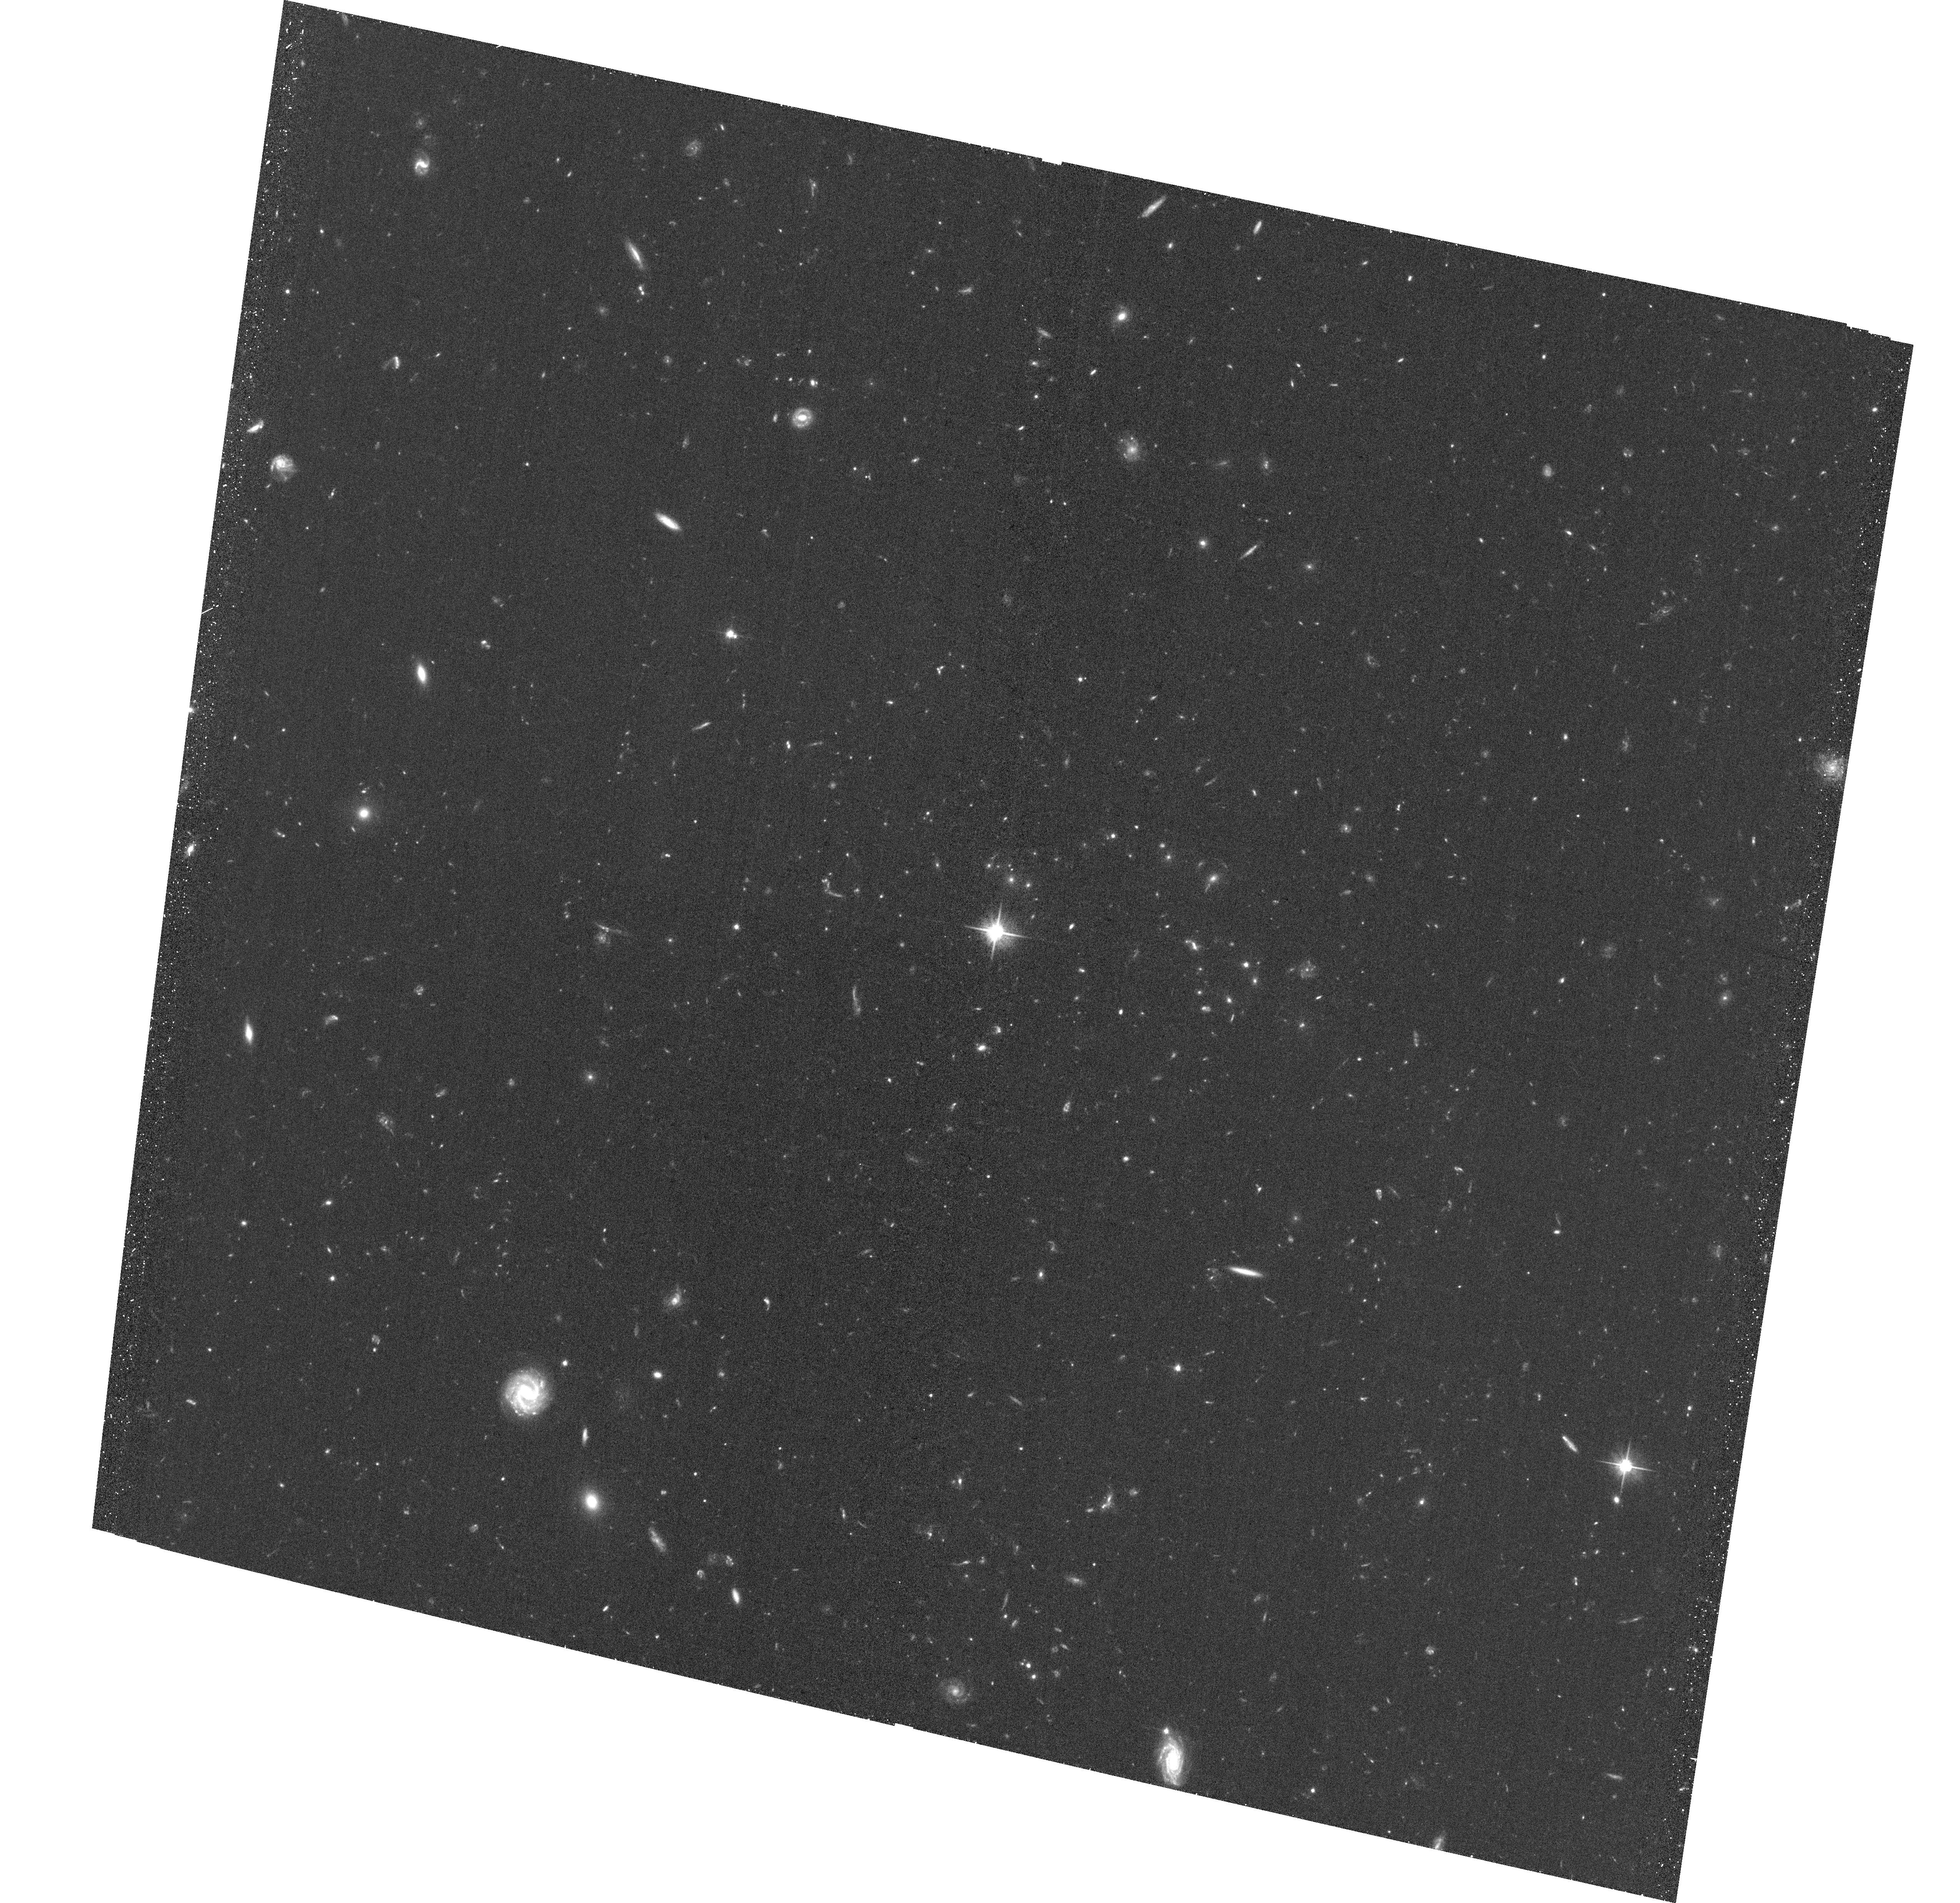
Target: SPT-CLJ0339-4545. Instrument: ACS/WFC. Filter: F606W. Exposure: 35 min. Observation ID: hst_13412_0y_acs_wfc_f606w_jccd0y

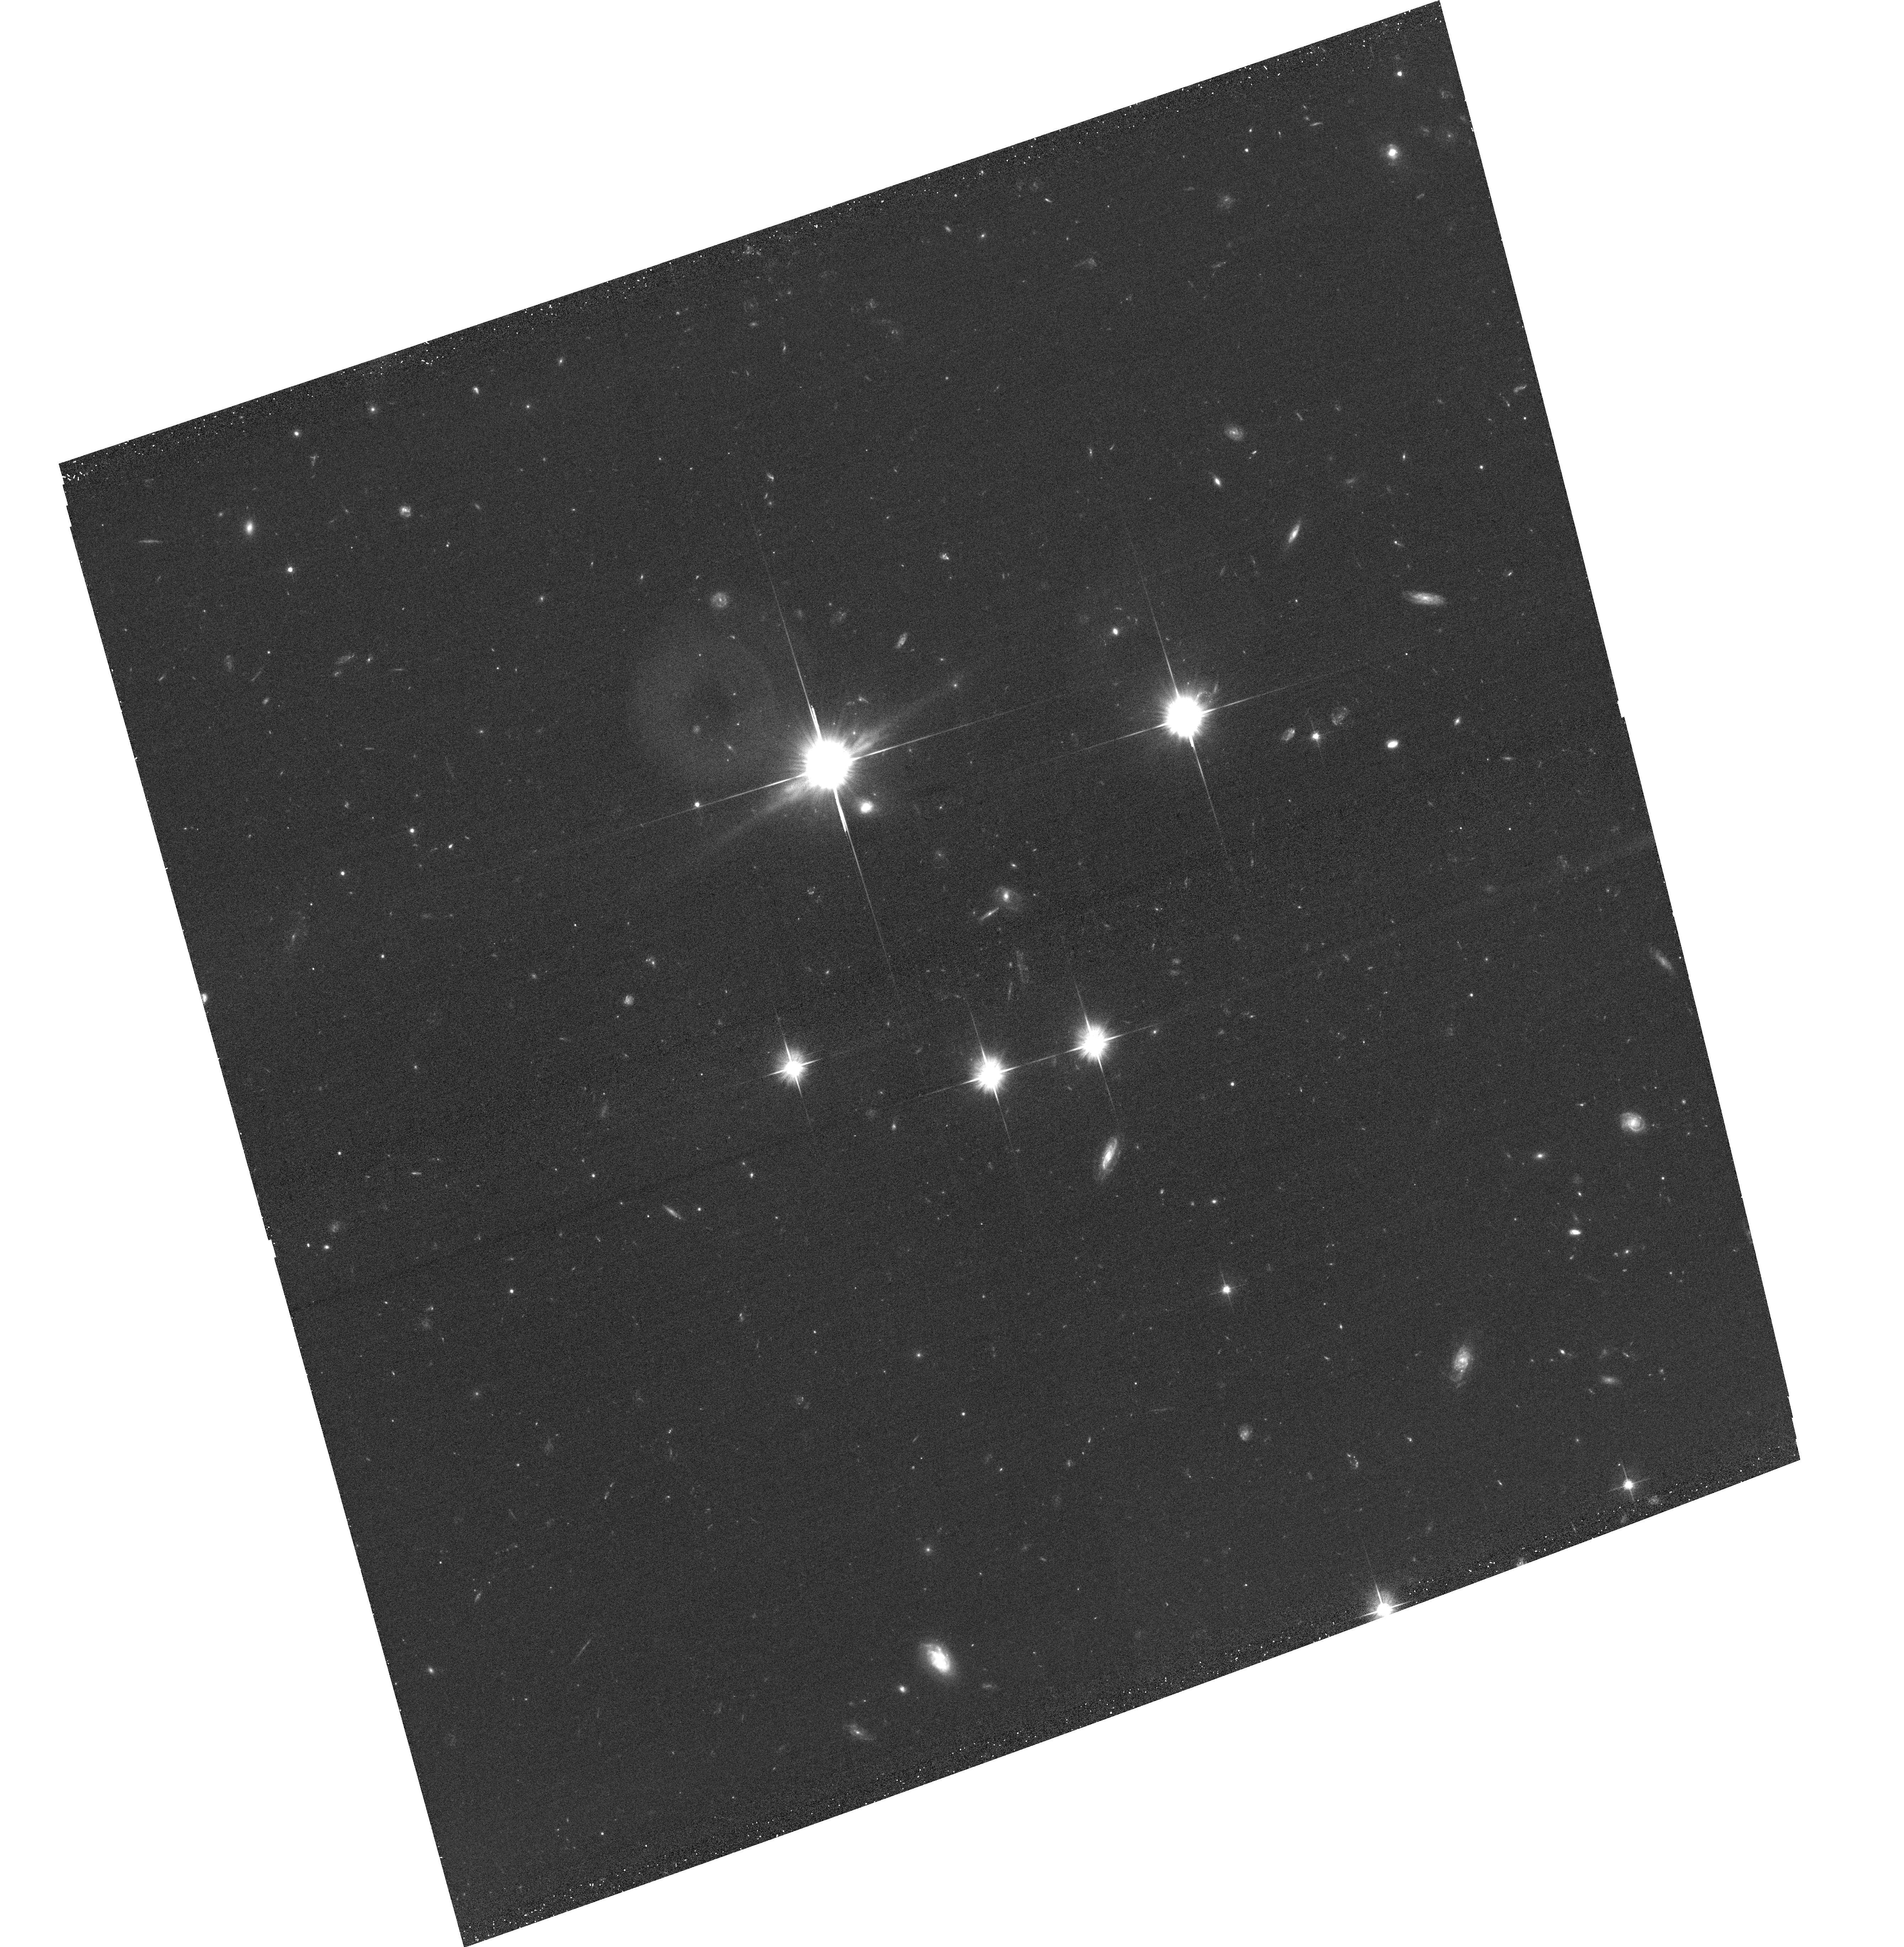
Target: SPT-CLJ2321-5419. Instrument: ACS/WFC. Filter: F606W. Exposure: 24 min. Observation ID: hst_13412_0n_acs_wfc_f606w_jccd0n

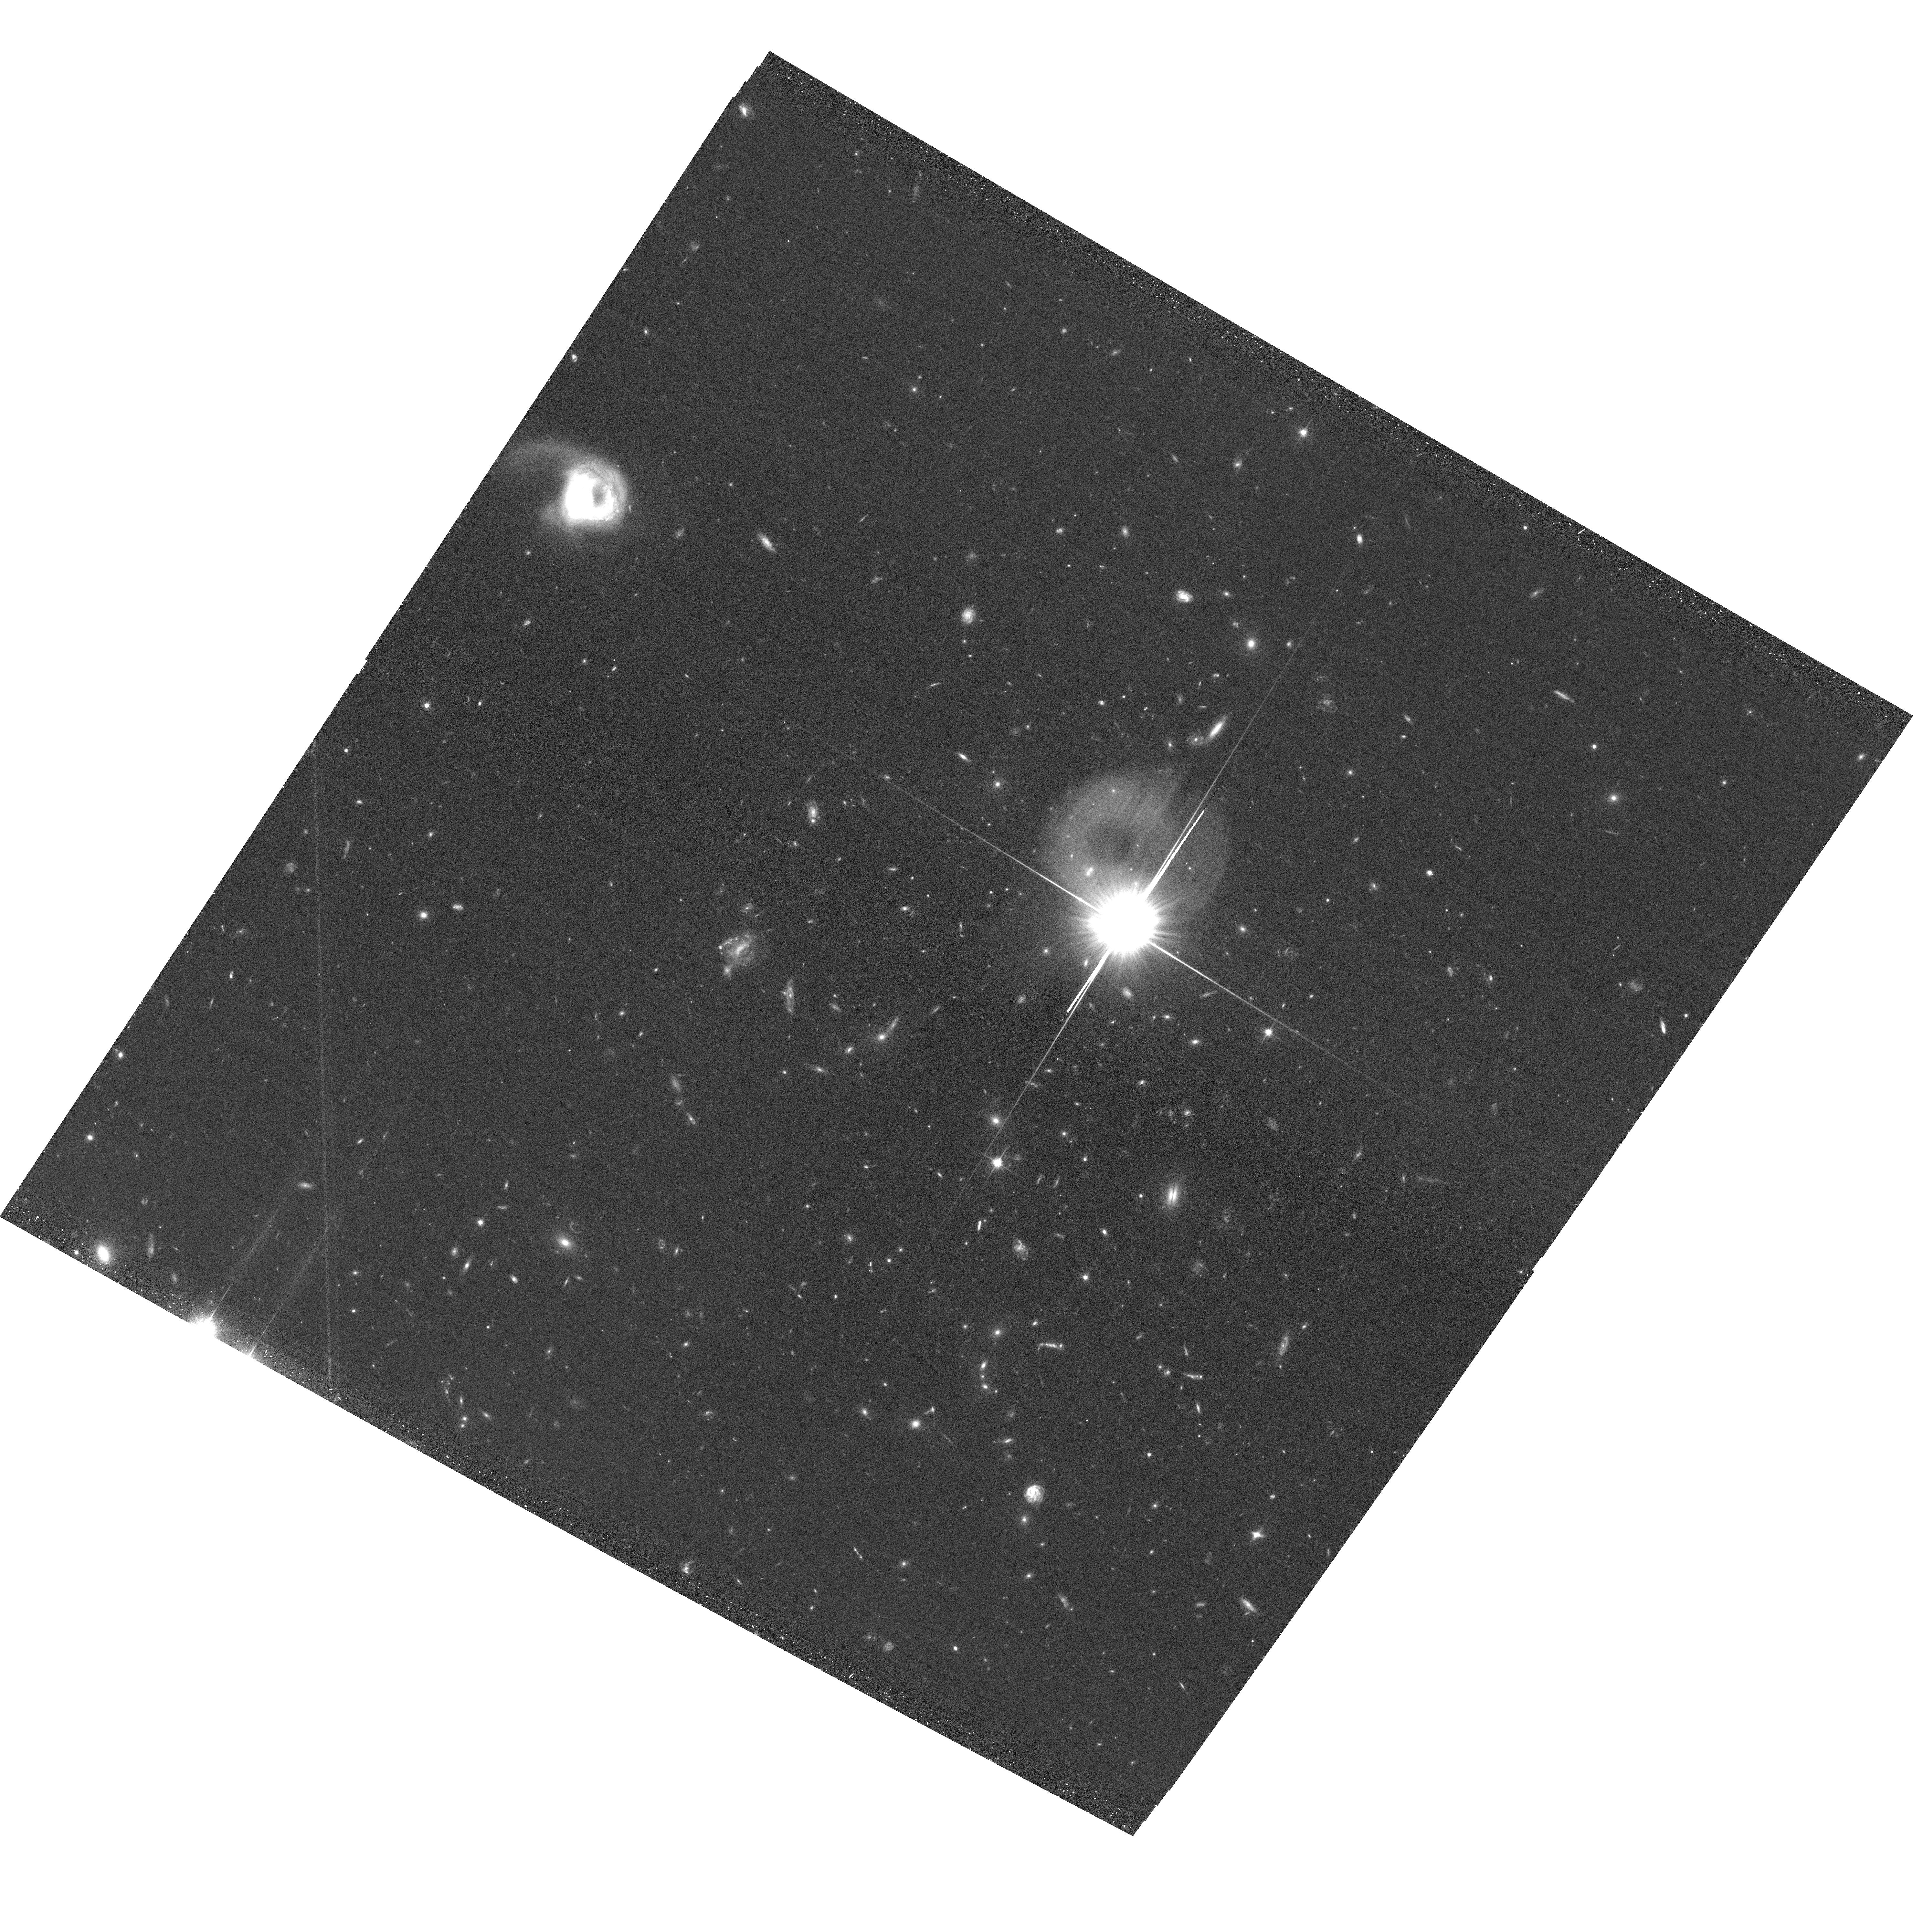
Target: SPT-CLJ0422-4608. Instrument: ACS/WFC. Filter: F606W. Exposure: 24 min. Observation ID: hst_13412_1b_acs_wfc_f606w_jccd1b

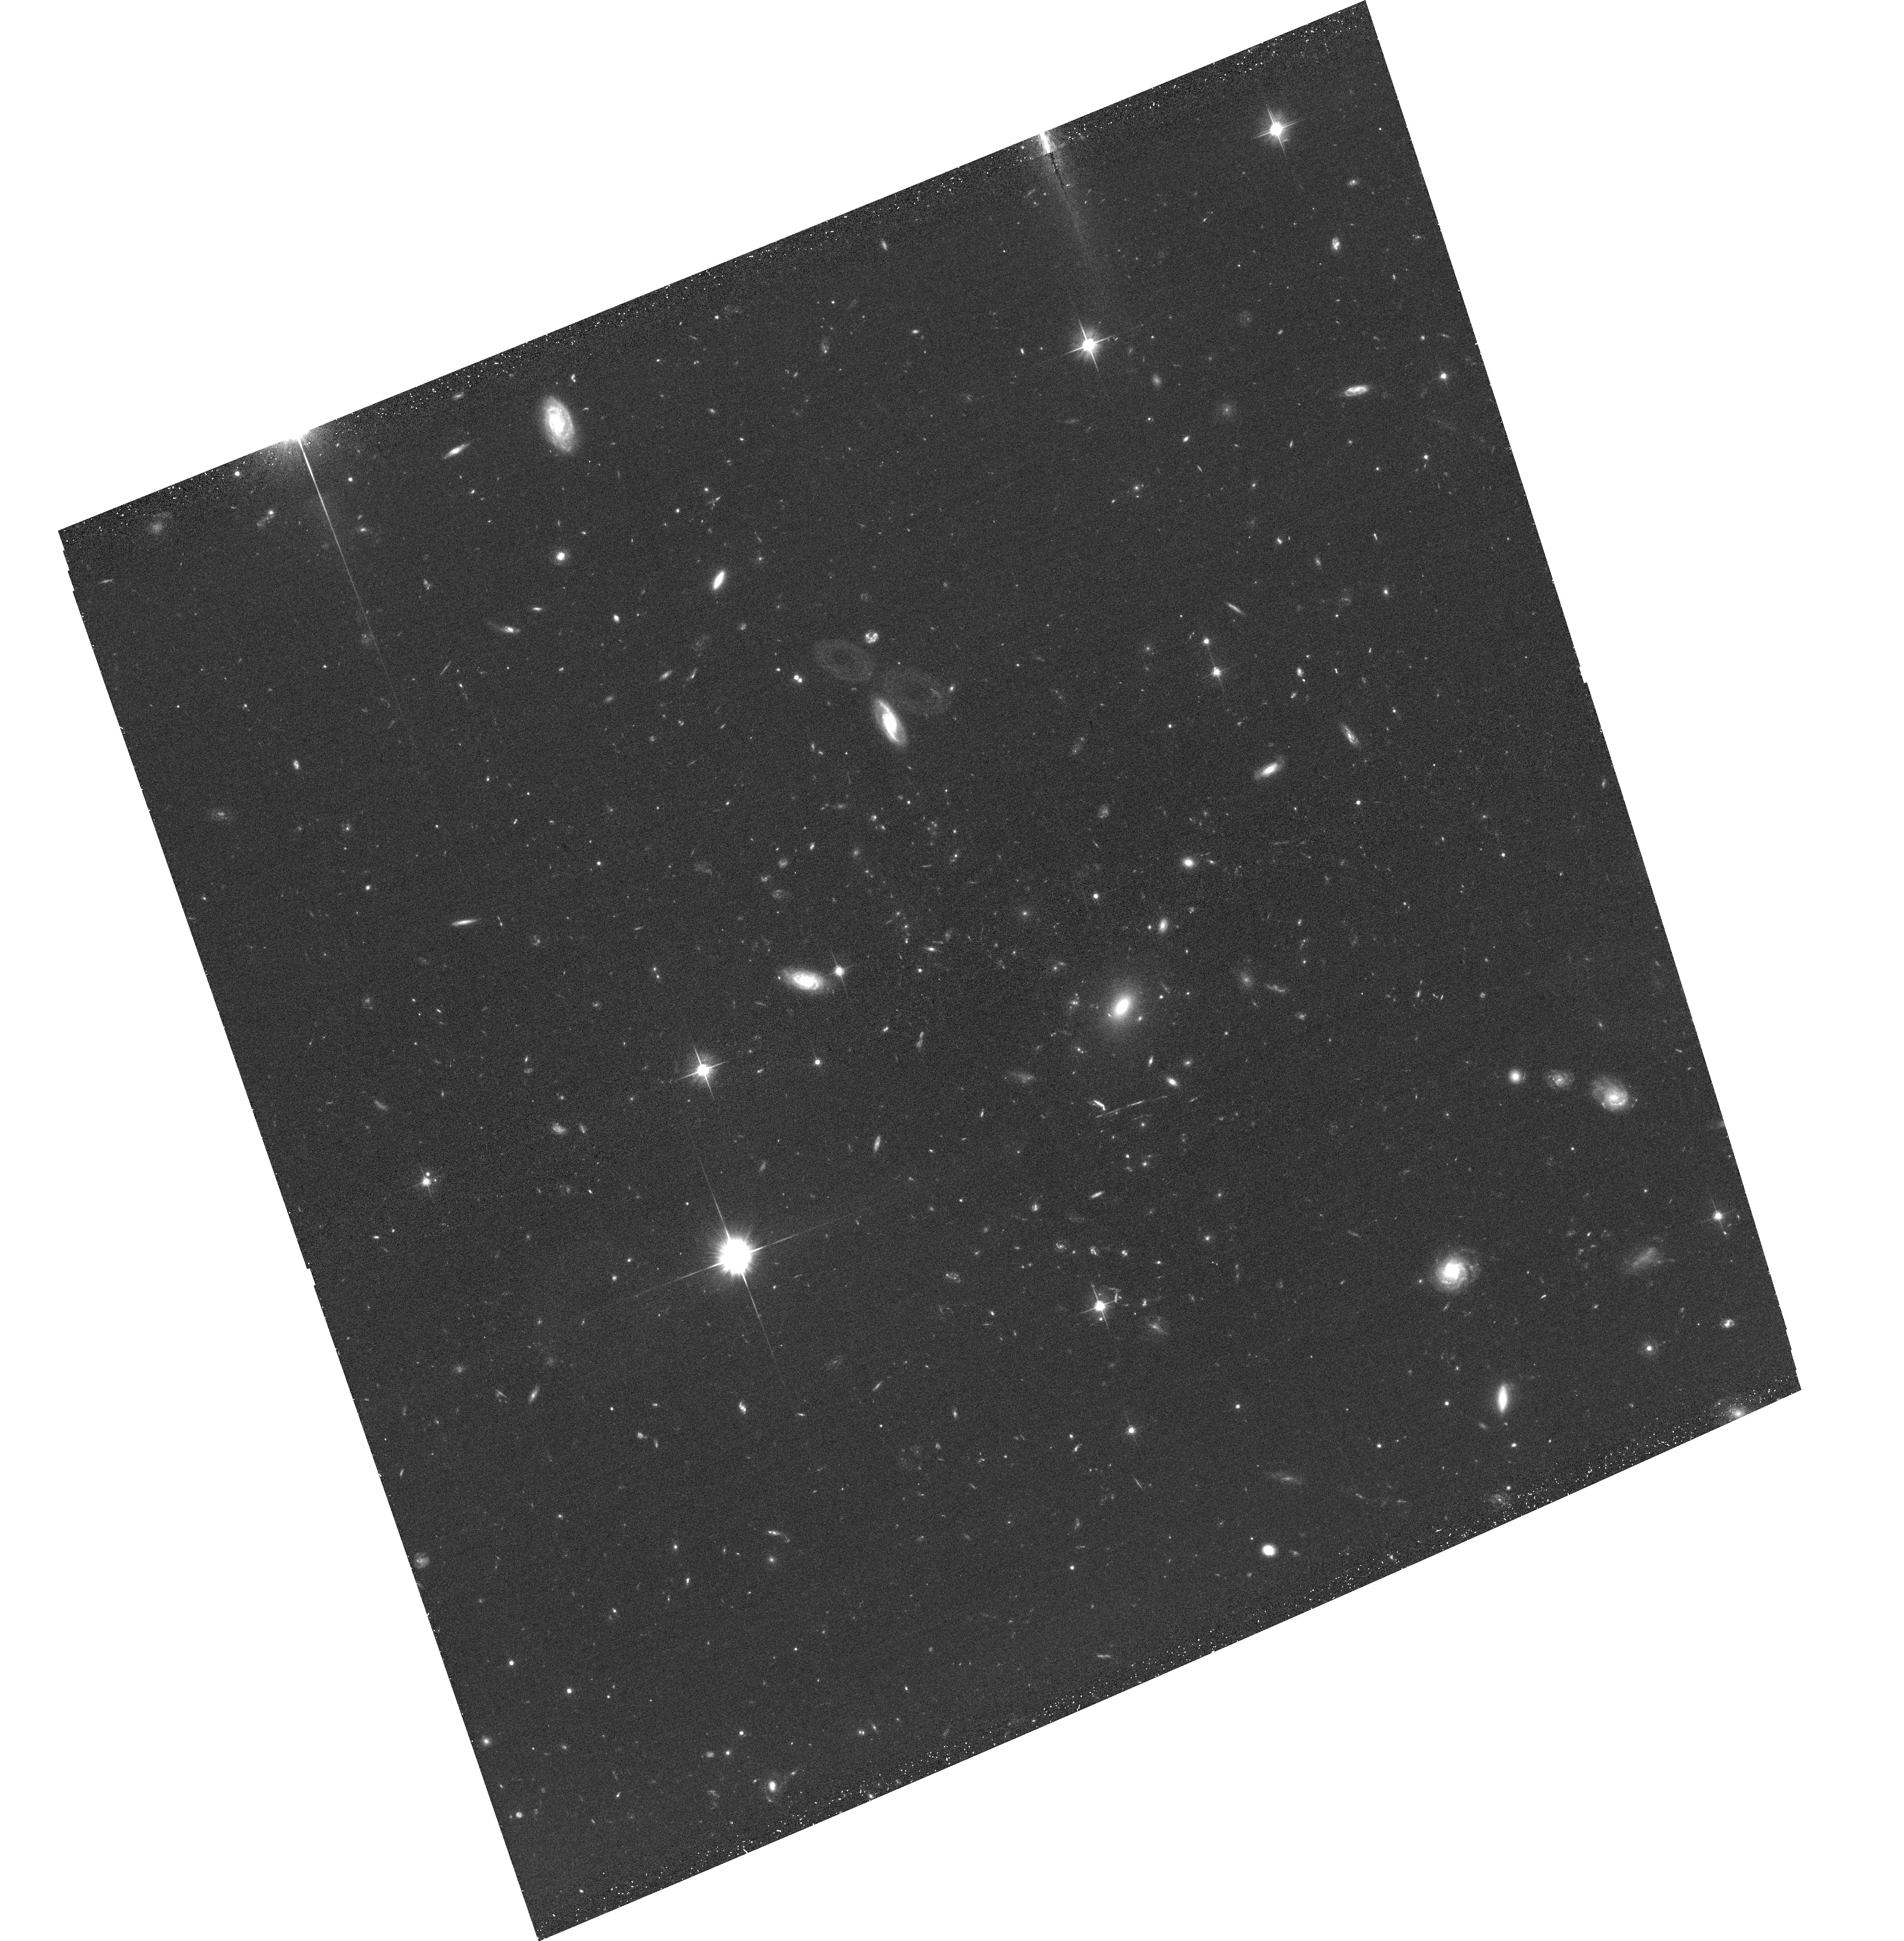
Target: SPT-CLJ0444-5603. Instrument: ACS/WFC. Filter: F606W. Exposure: 39 min. Observation ID: hst_13412_28_acs_wfc_f606w_jccd28

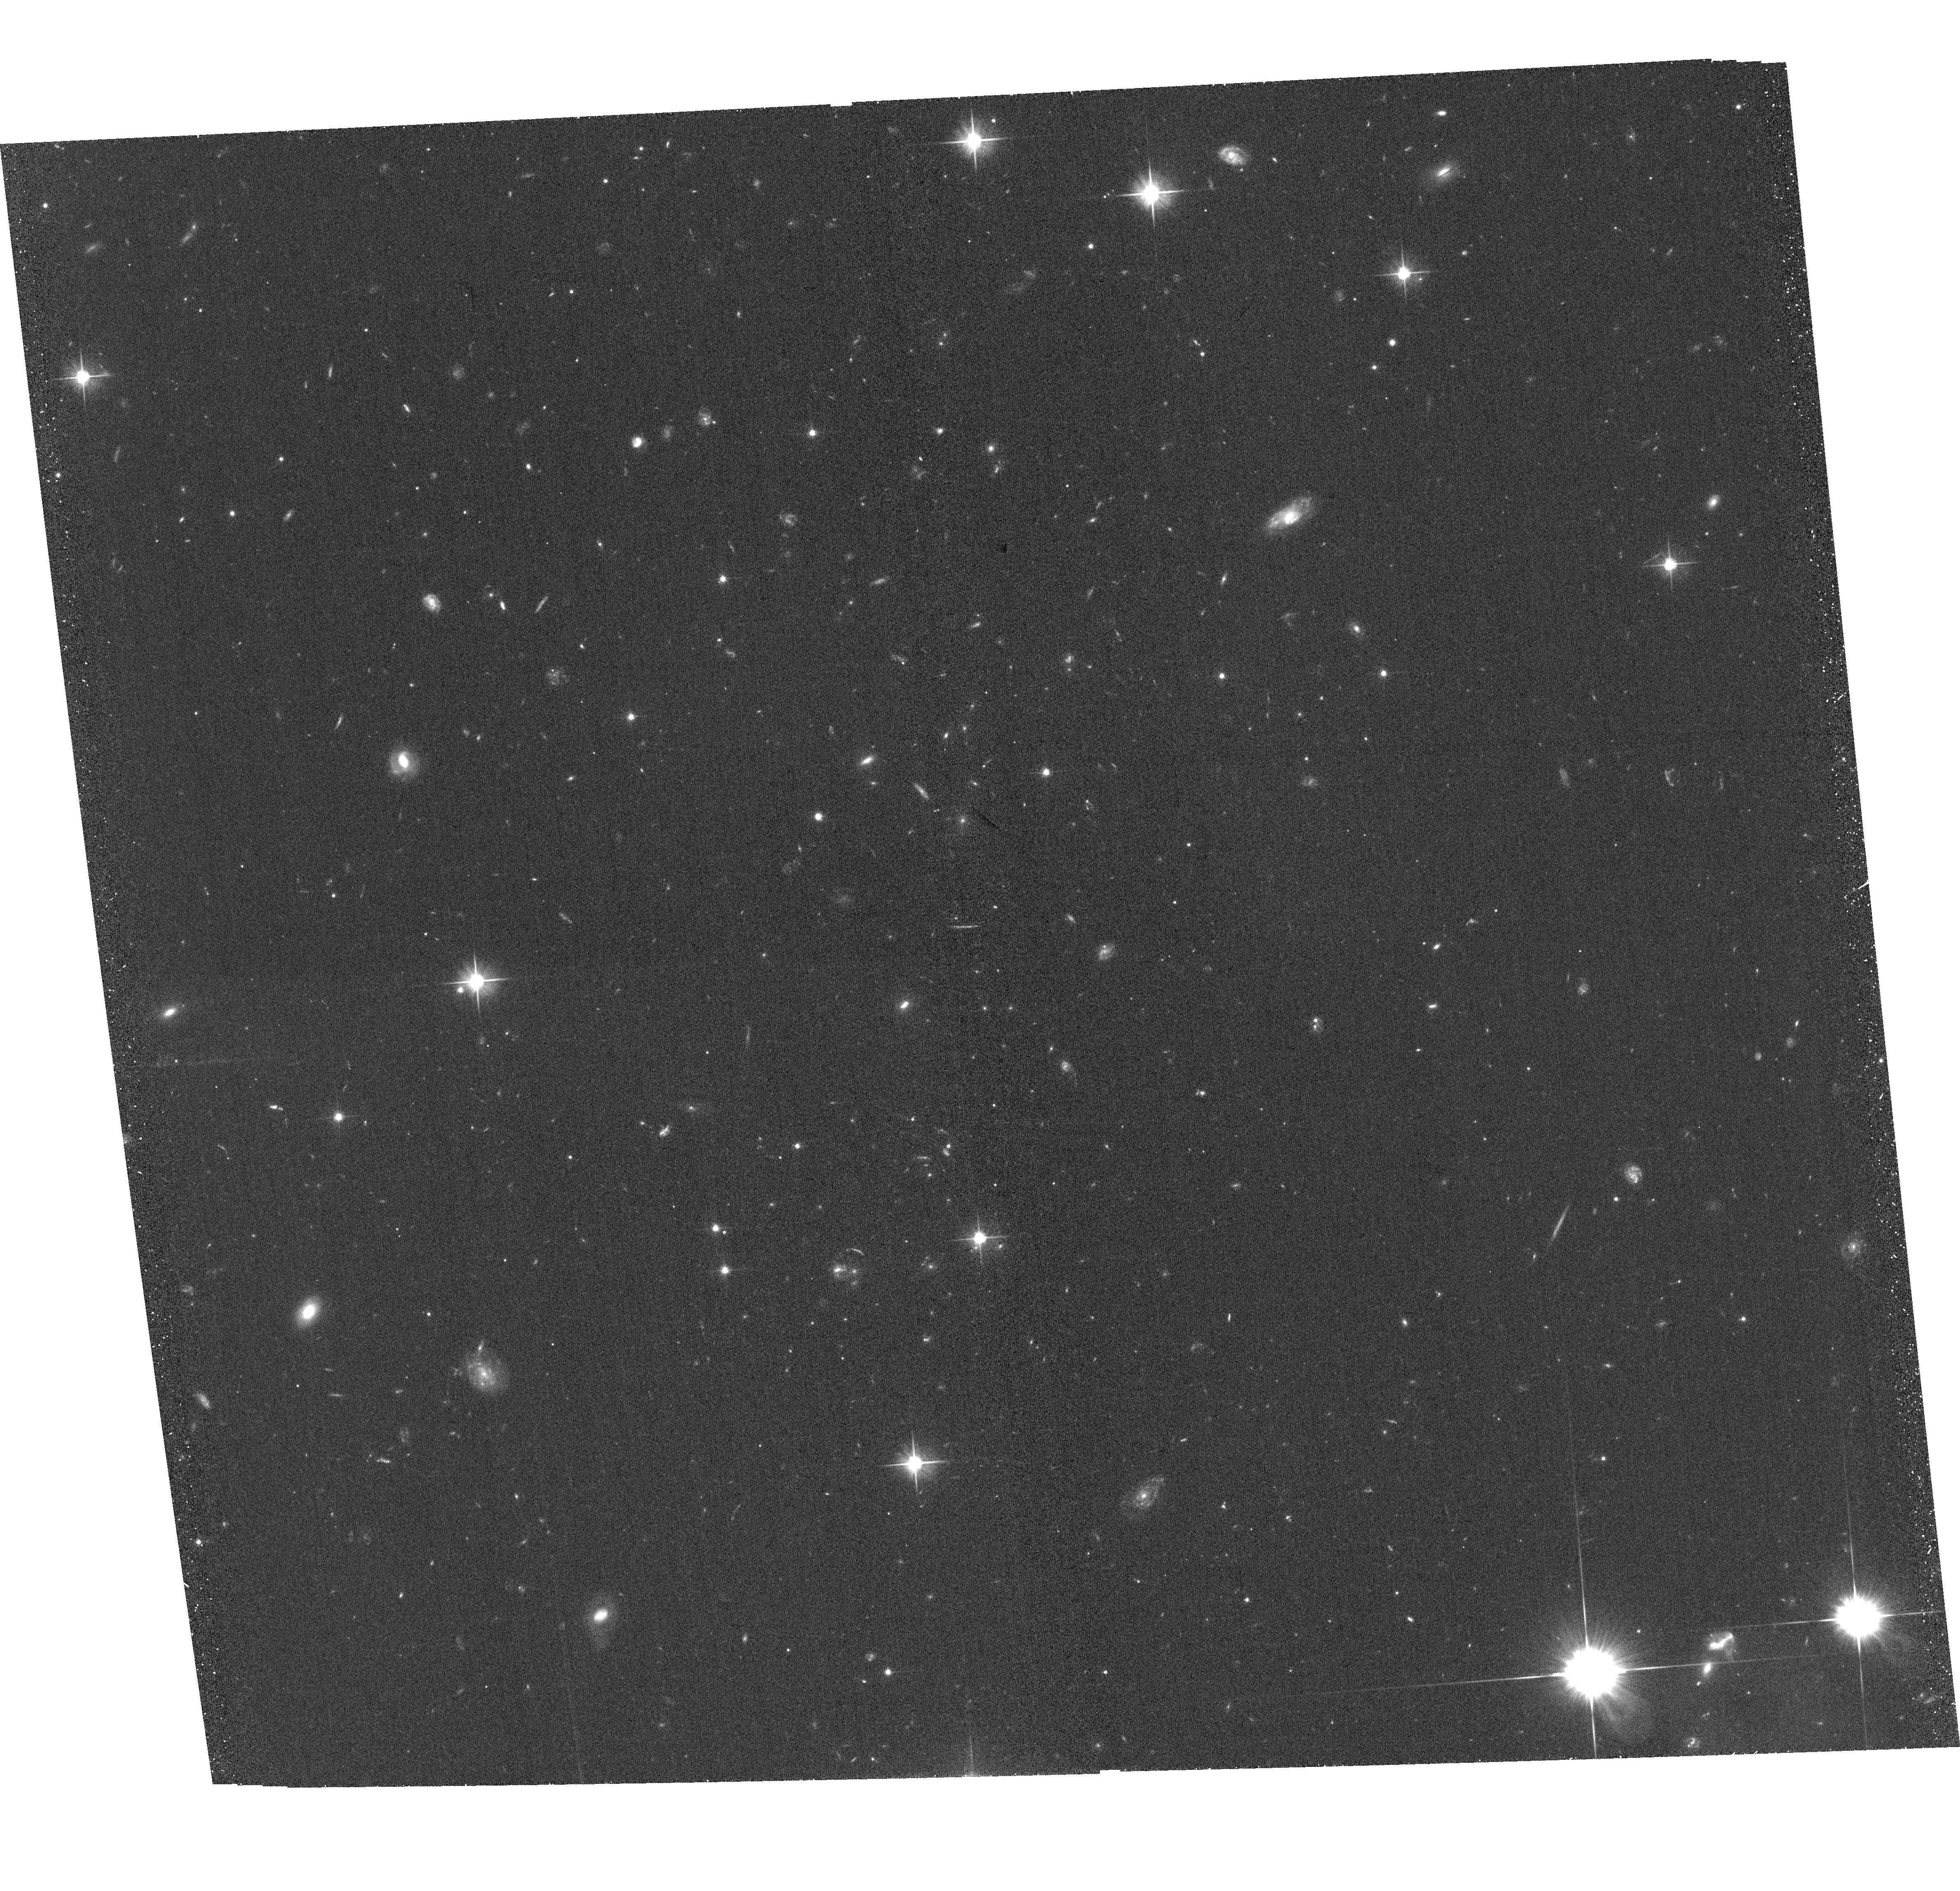
Target: SPT-CLJ0048-6416. Instrument: ACS/WFC. Filter: F606W. Exposure: 24 min. Observation ID: hst_13412_68_acs_wfc_f606w_jccd68

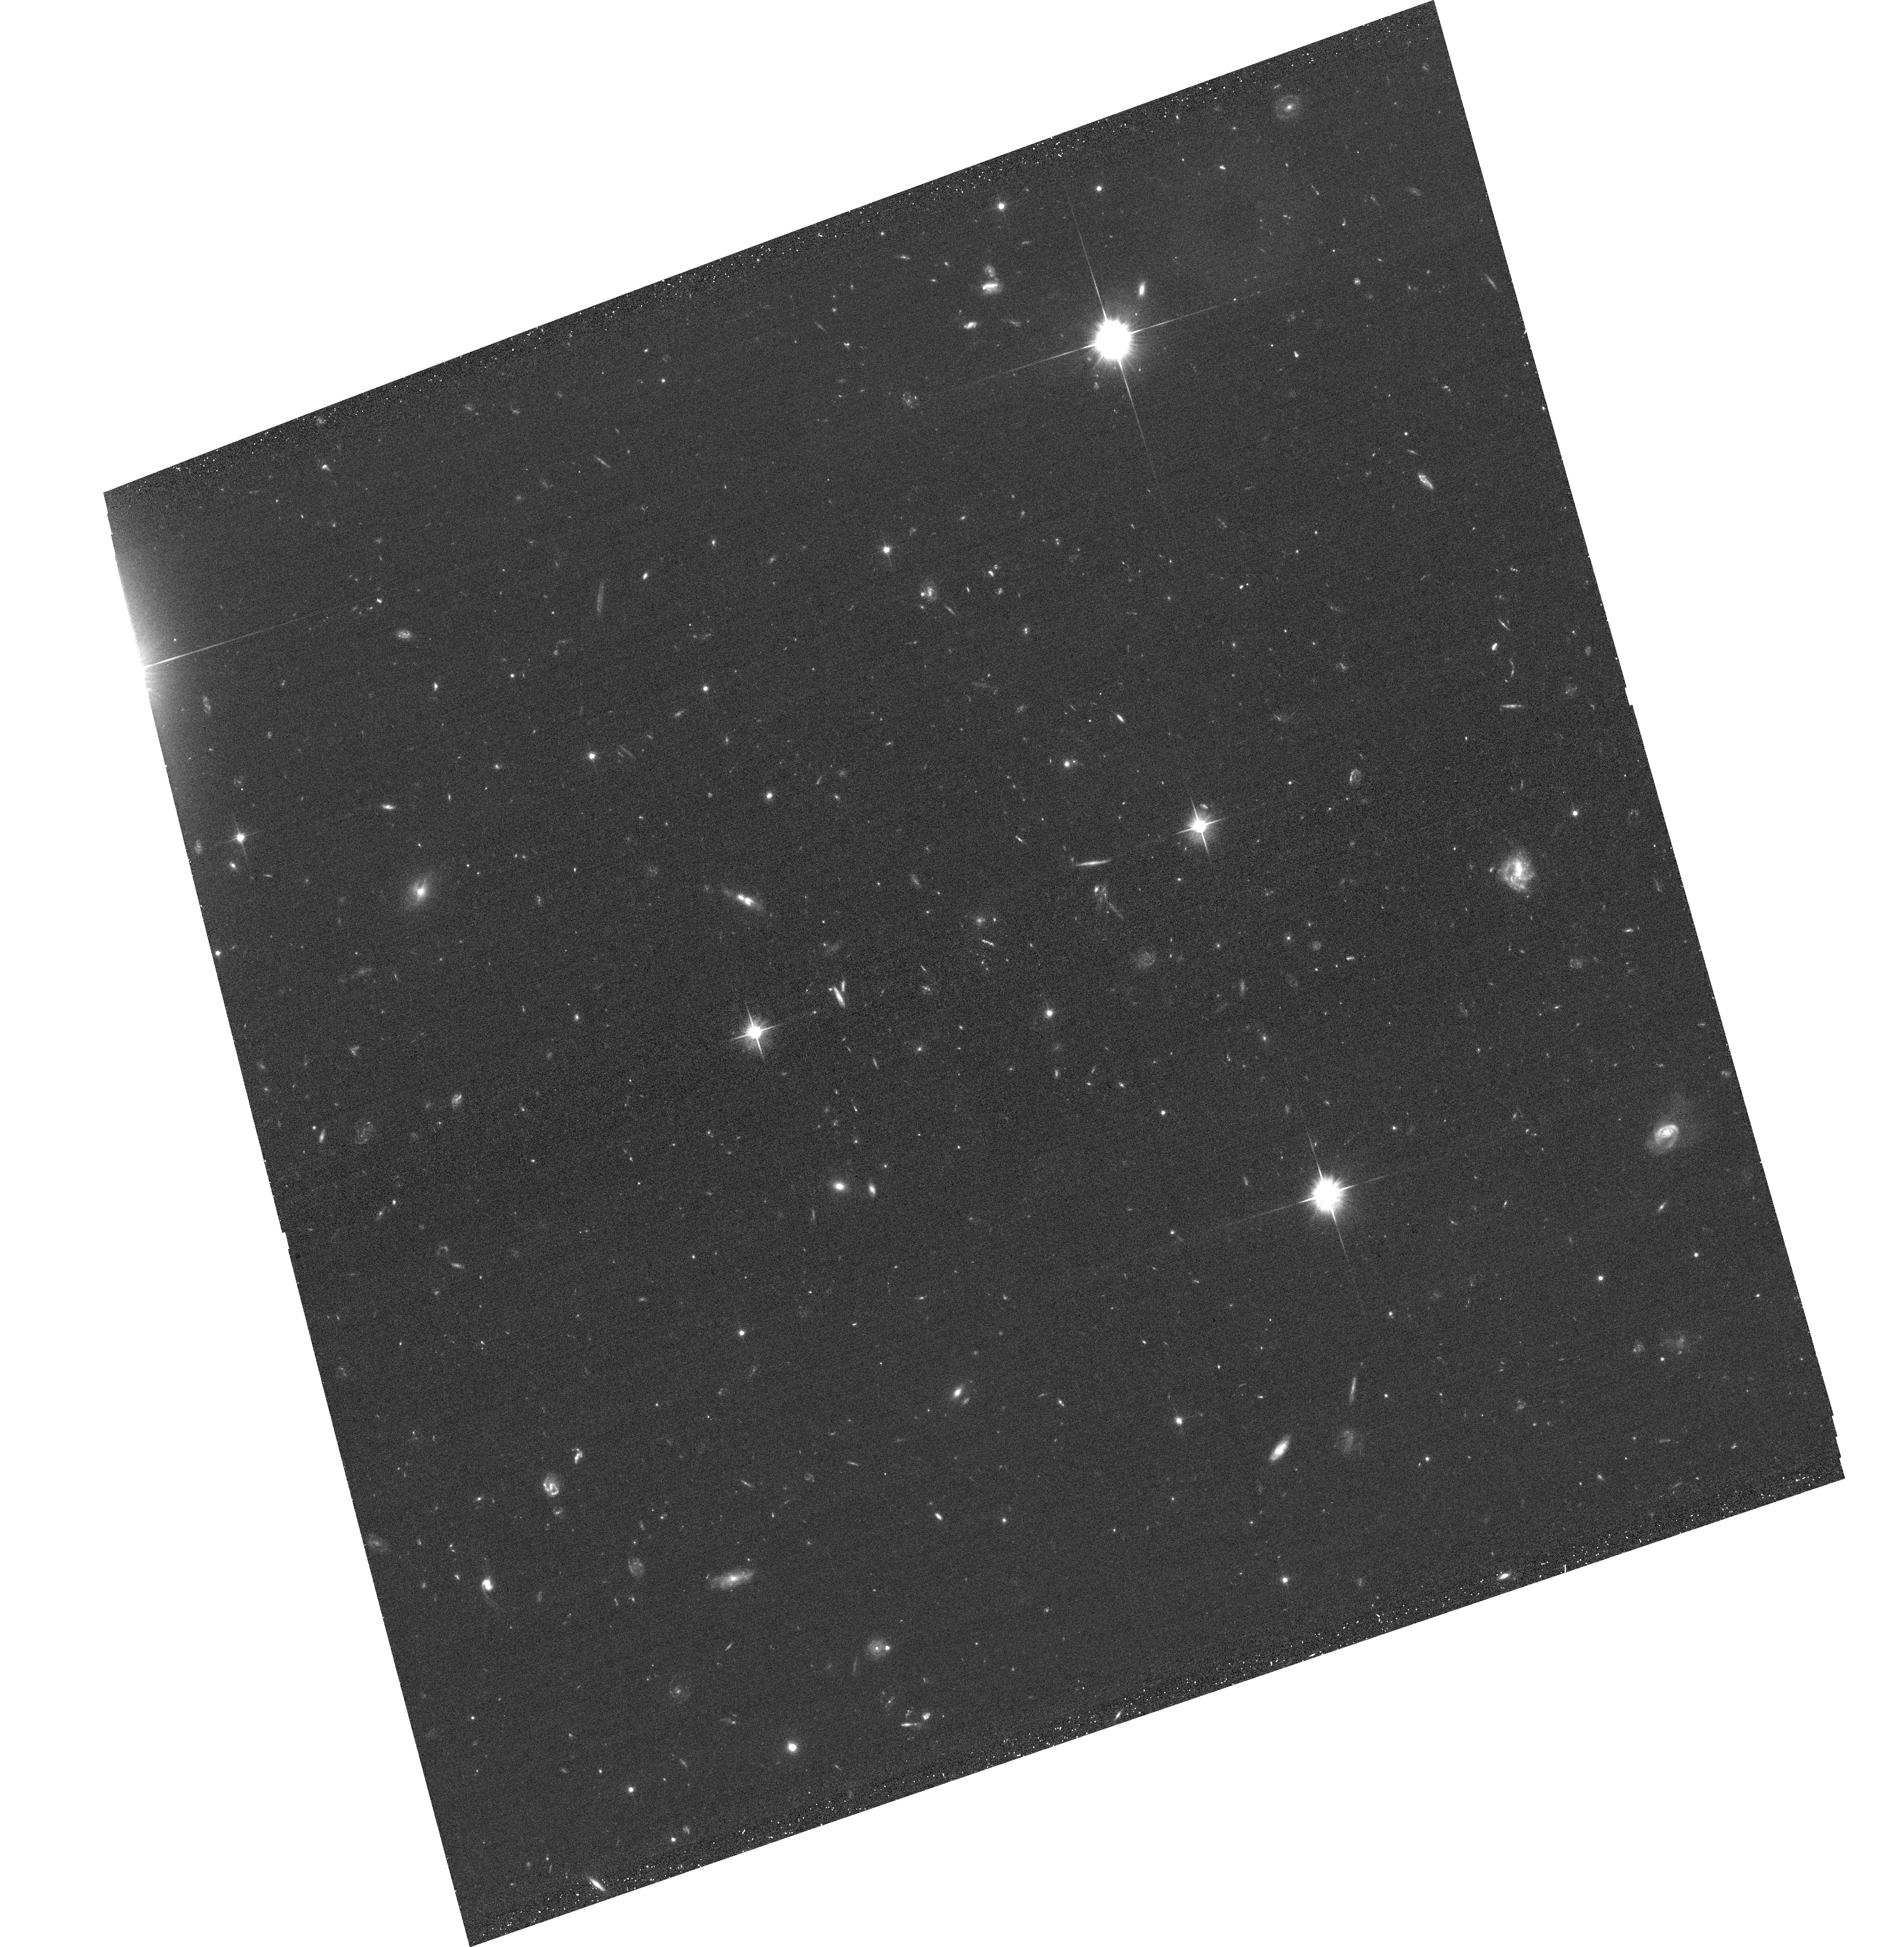
Target: SPT-CLJ2311-5820. Instrument: ACS/WFC. Filter: F606W. Exposure: 24 min. Observation ID: hst_13412_59_acs_wfc_f606w_jccd59

An ACS Snapshot Survey of the Most Massive Distant Galaxy Clusters in the South Pole Telescope Sunyaev-Zeldovich Survey (PI: Schrabback, Tim)

We propose an HST/ACS Snapshot survey targeting a sample of 120 of the most massive clusters detected by the South Pole Telescope (SPT) in the redshift range 0.7<z<1.2 via the Sunyaev-Zel'dovich (SZ) effect. Together with 11 clusters from our earlier programs, this will constitute by far the largest sample of massive high-redshift clusters studied by HST. We will measure weak lensing masses with the ACS data, reaching an unprecedented 8% precision on the mean mass (9% with systematics). This will allow us to calibrate SZ, X-ray, and optical mass proxies for massive high-redshift clusters, using a sample with a uniform, well-characterized selection function. These measurements will provide the missing piece to robustly derive tight constraints on cosmology and dark energy from the SPT cluster sample. When combined with our extensive in-hand multi-wavelength follow-up, these data will constitute a tremendous legacy both for the mass calibration of future cluster surveys, and the study of the formation and evolution of massive clusters, e.g. enabling tests for deviations from self-similar evolution, and providing an important benchmark for cosmological simulations. The data will enable a wide range of additional legacy science, including a robust investigation of the frequency of giant arcs behind high-redshift clusters, and the study of star formation in high-redshift cluster galaxies. We completely waive our proprietary data rights to acknowledge the expected strong interest of the community in this rich data set.